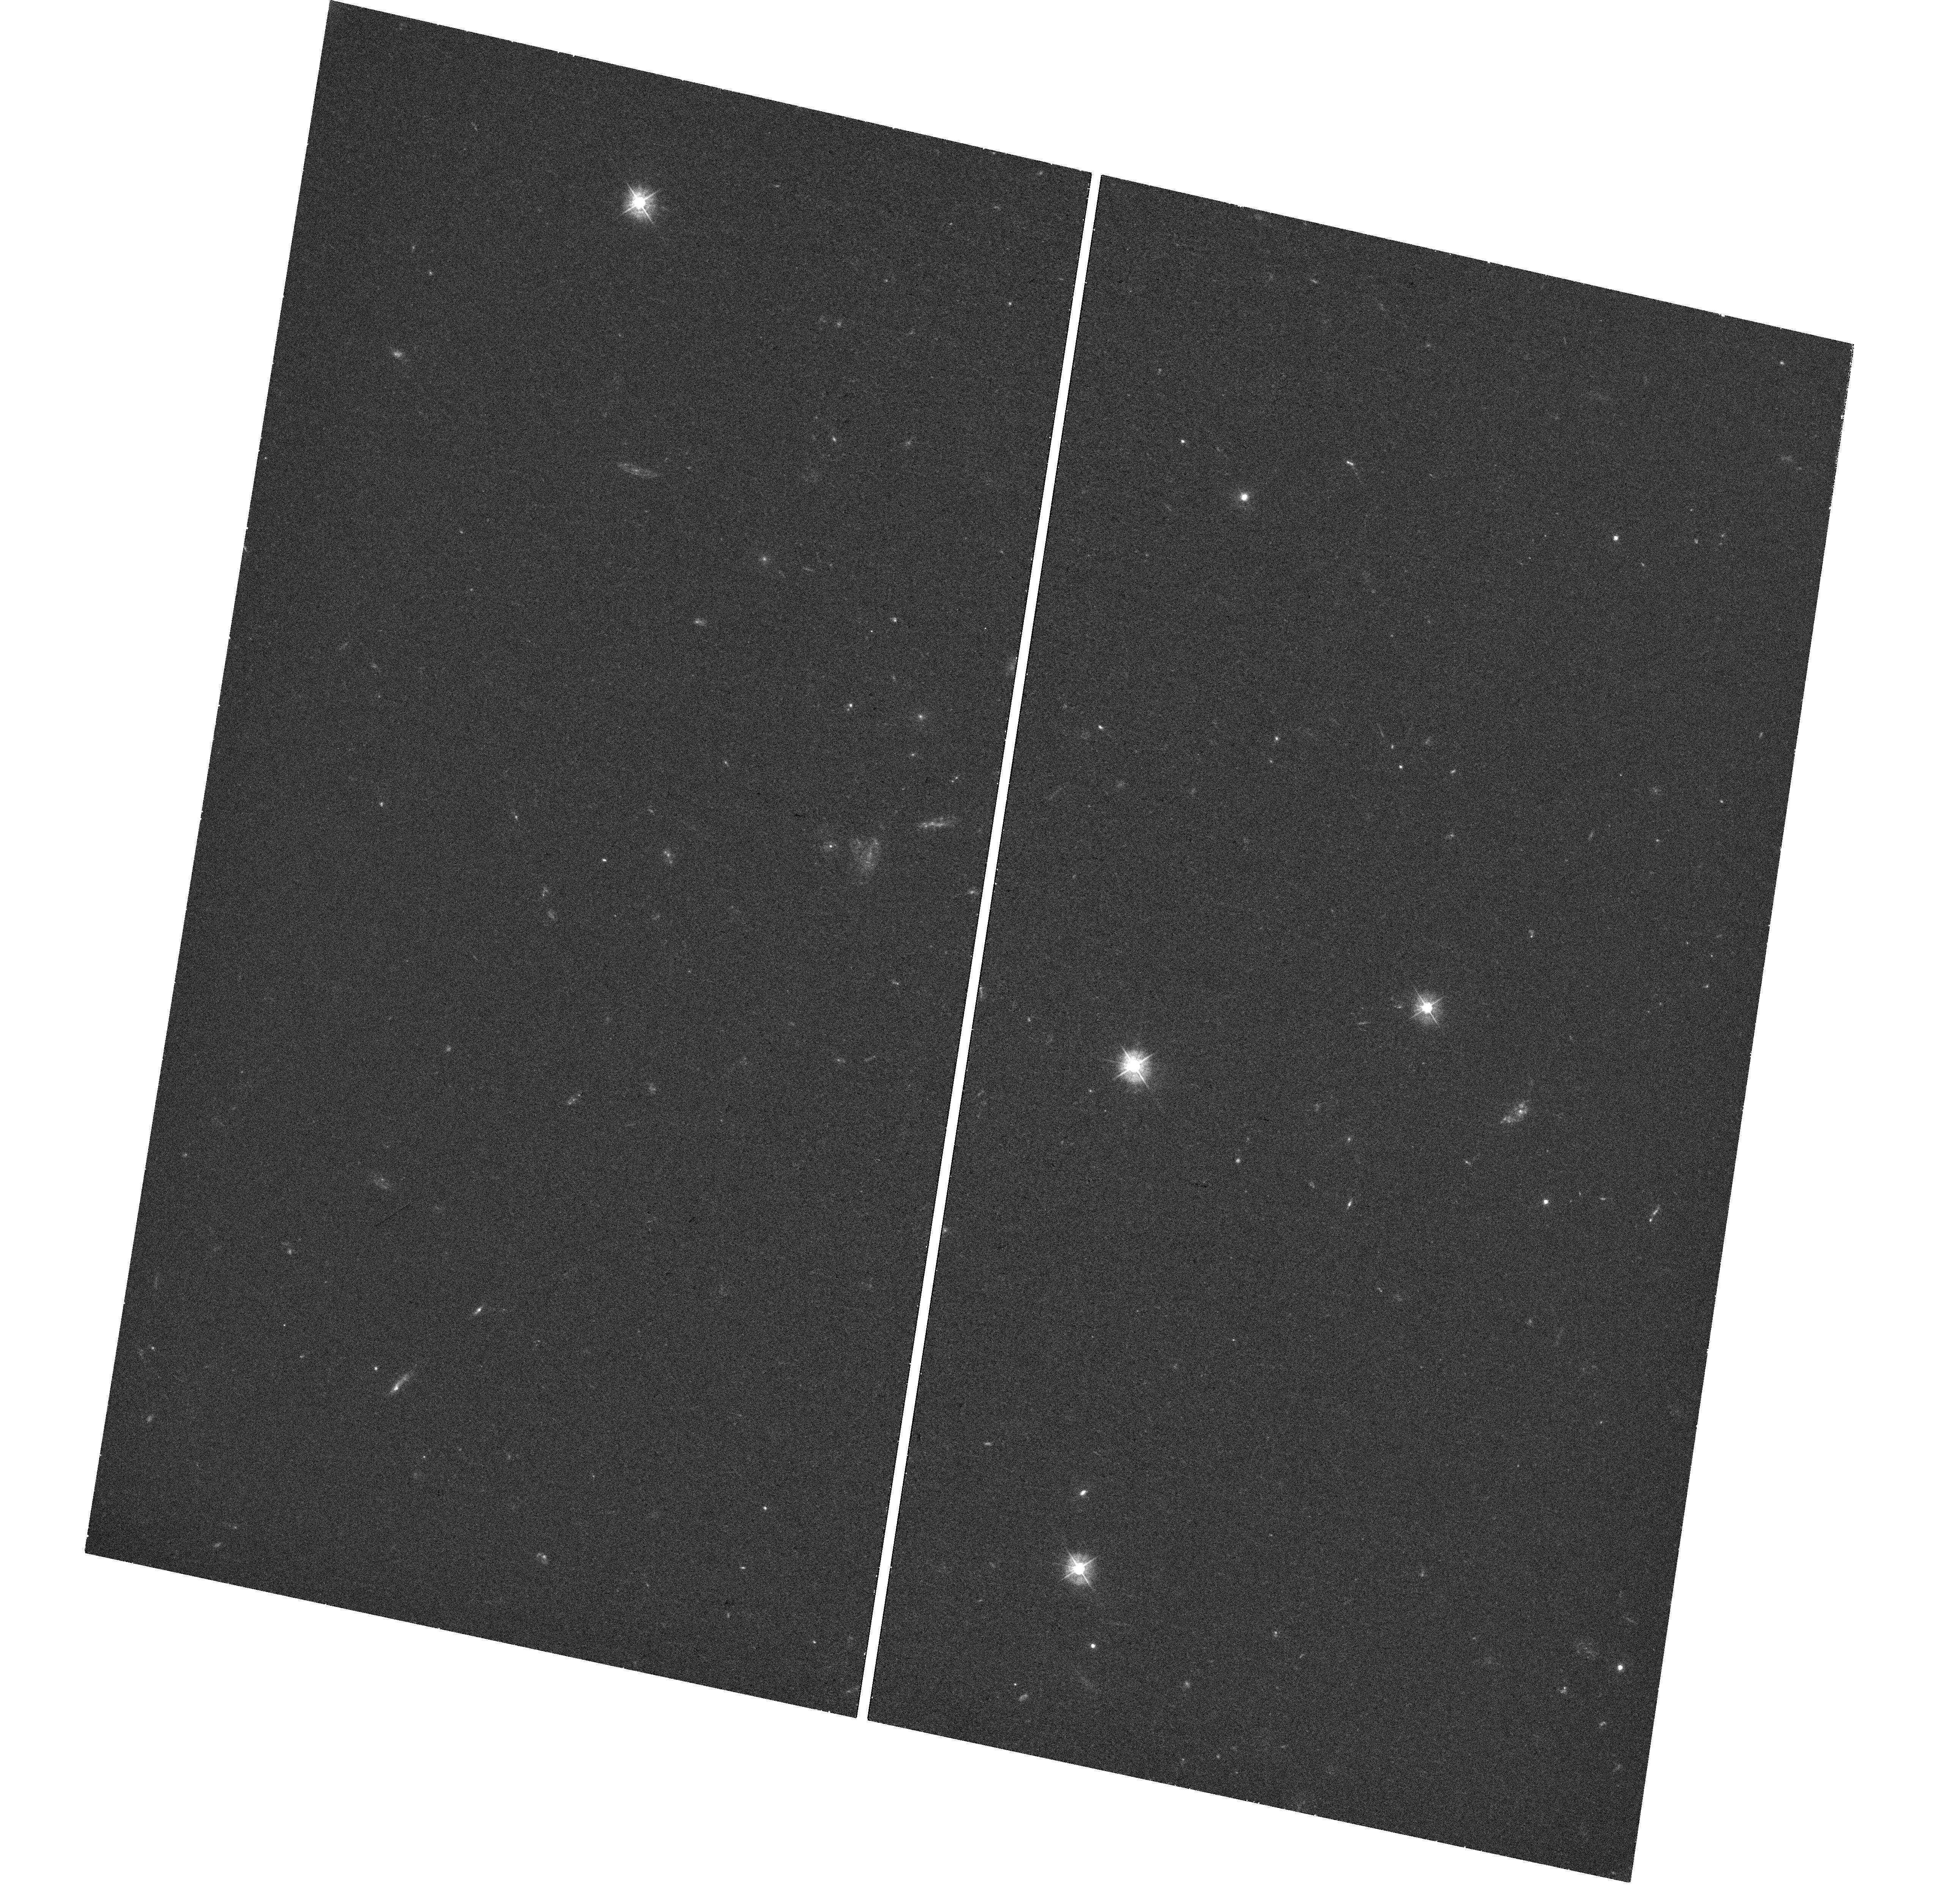
Target: PS16AQY. Instrument: WFC3/UVIS. Filter: F390W. Exposure: 46 min. Observation ID: hst_15709_a1_wfc3_uvis_f390w_idyya1

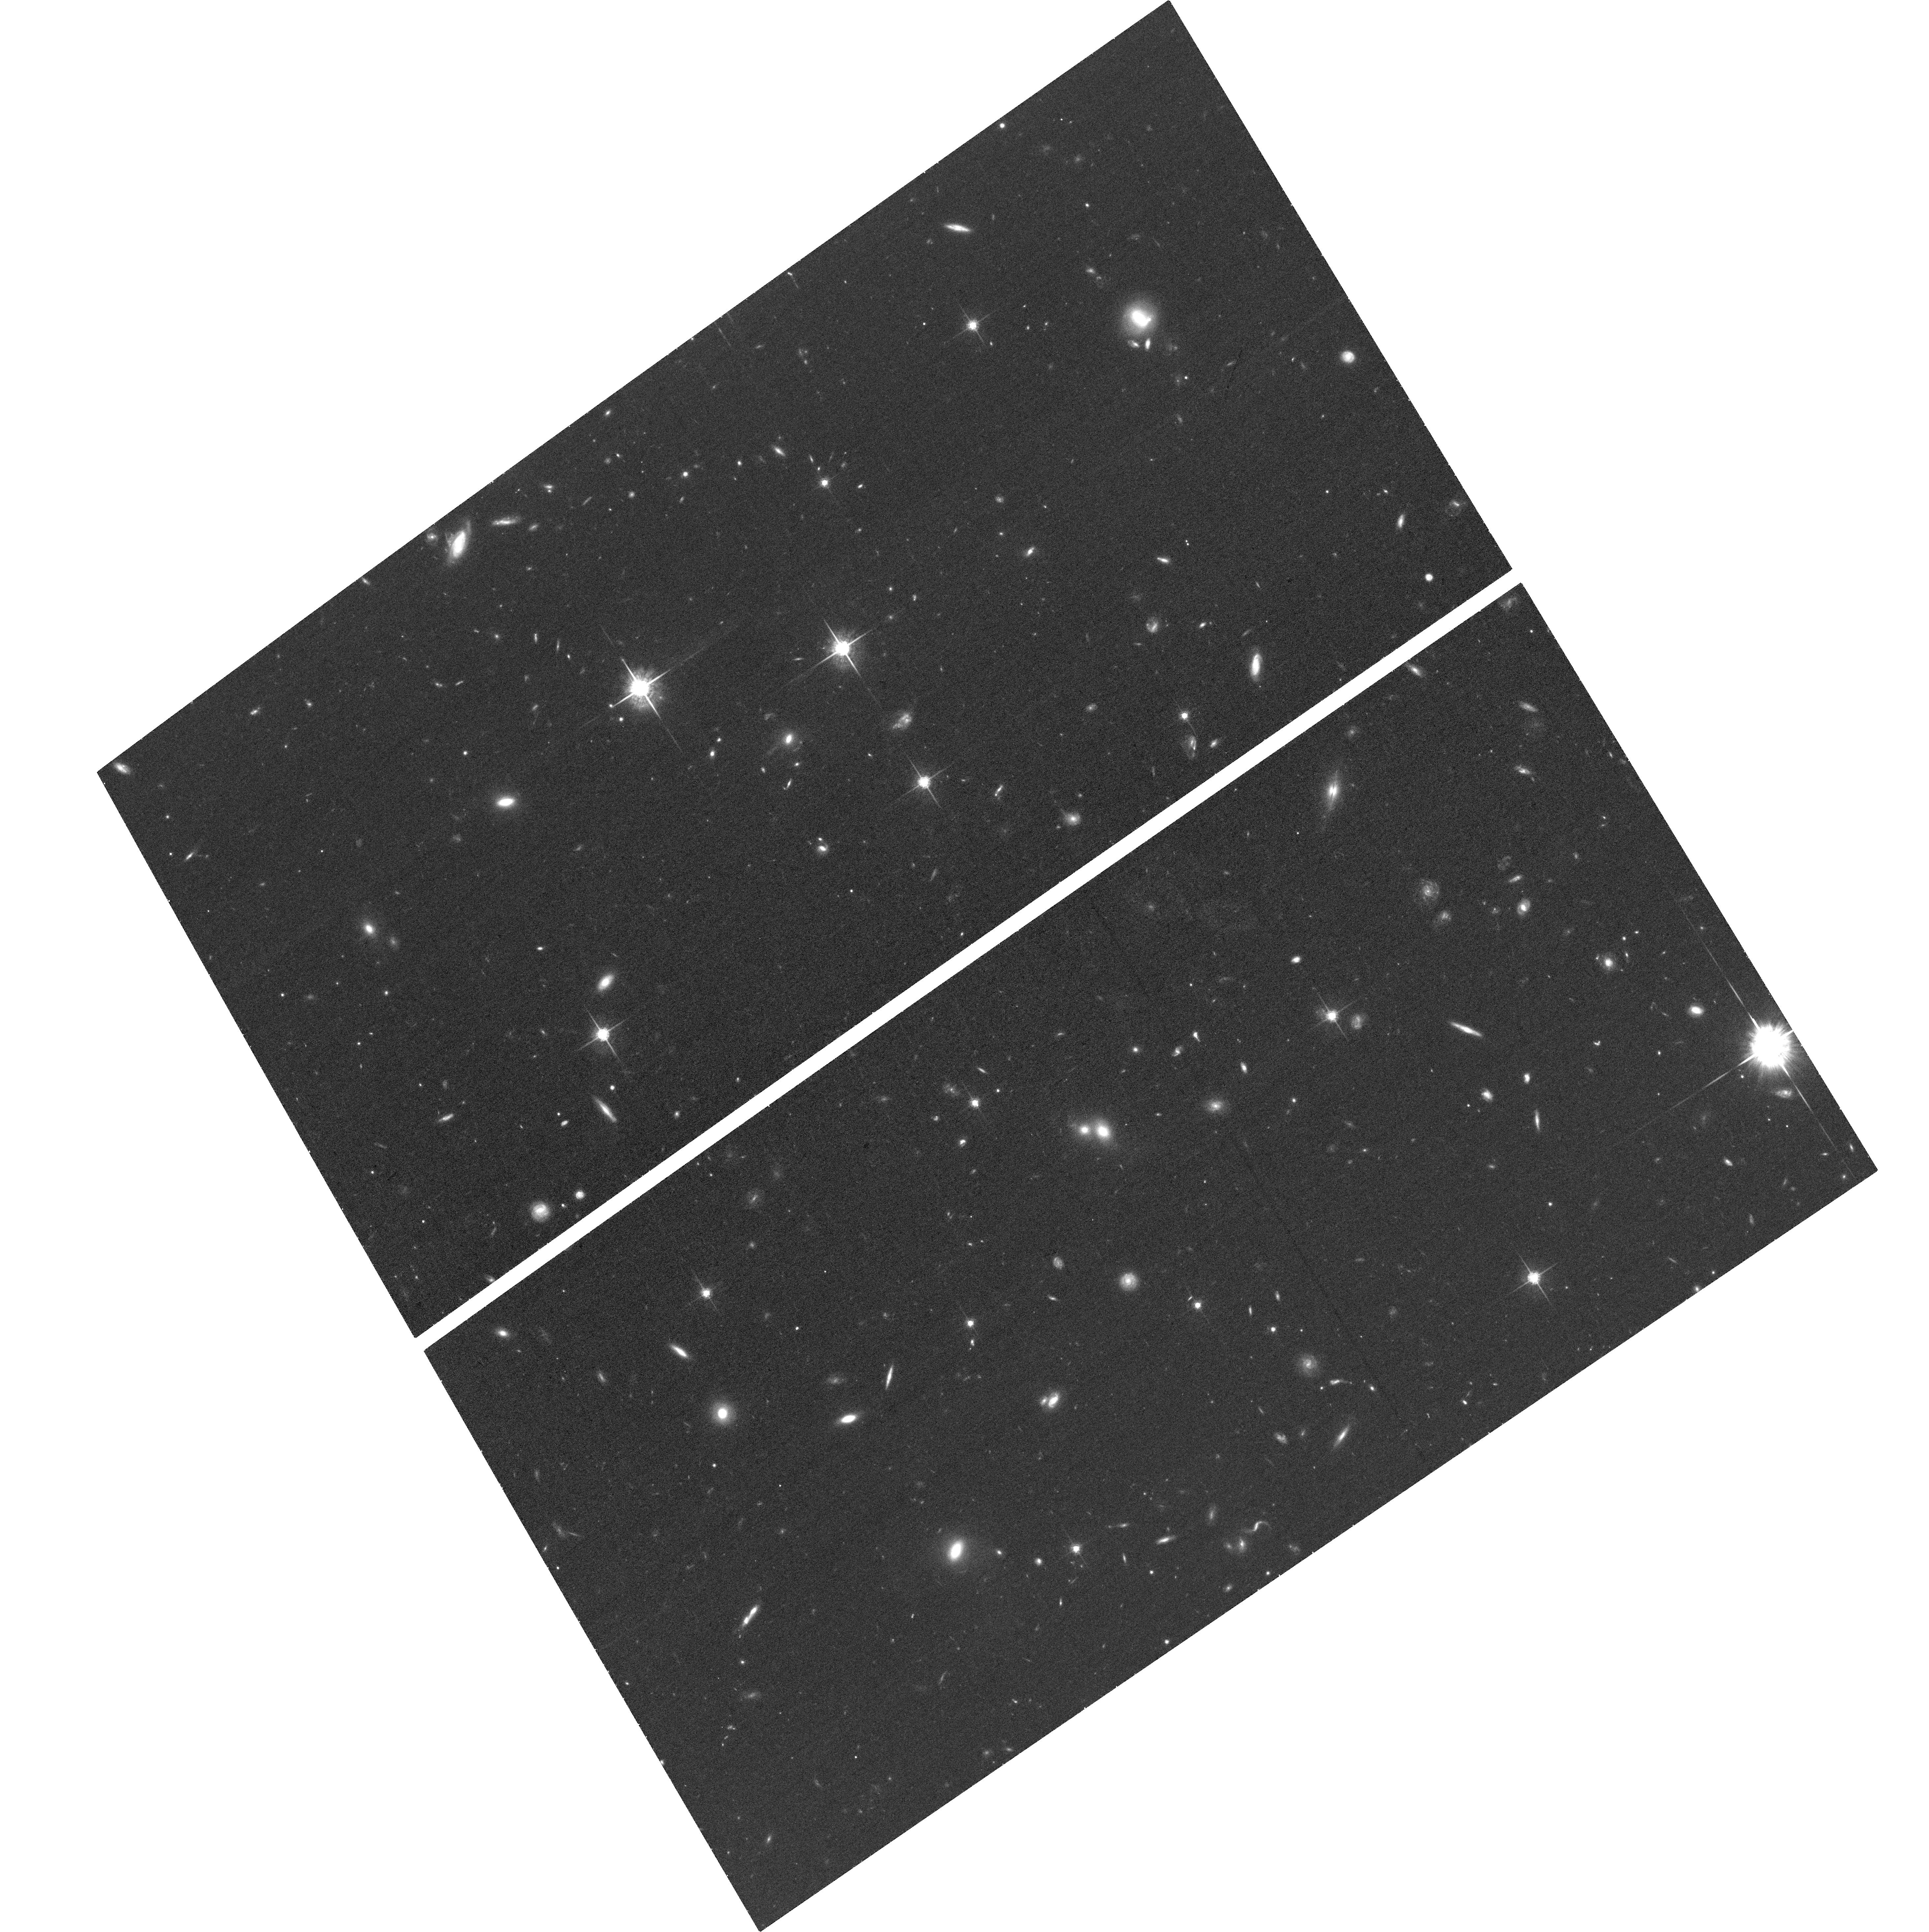
Target: PS16AQY. Instrument: ACS/WFC. Filter: F775W. Exposure: 42 min. Observation ID: hst_15709_01_acs_wfc_f775w_jdyy01

An extreme interacting supernova from a very massive star: probing the immediate and galaxy-scale environment of a new pair-instability candidate (PI: Nicholl, Matt)

Supernovae that strongly interact with their immediate environments offer a unique way to probe mass loss from very massive stars, with critical implications for understanding stellar evolution and the expected distribution of remnant masses. We have discovered one of the most extreme interacting supernovae to date, PS16aqy, at a redshift of 0.265 but with no detectable host galaxy in ground-based imaging. We have conducted a multi-year follow-up campaign revealing a very slowly fading light curve and a radiated energy well in excess of the canonical 1e51 erg supernova explosion energy. It may in fact exceed the electromagnetic output of any previous SN. Spectroscopy shows narrow and intermediate Balmer emission lines that persist throughout its evolution. The combination suggests ongoing interaction with several tens of solar masses of circumstellar medium. This requirement for very high mass and explosion energy may be indicative of an extremely massive star and possibly a pair instability or pulsational pair instability supernova, critical for our understanding of stellar evolution. The transient is now sufficiently faint that it can only be studied using HST. A single optical image will extend our temporal baseline for light curve modelling by 50%, enabling much tighter constraints on the properties of the CSM, which is the key to understanding this event. At the same time a high resolution UV image of the host galaxy will allow us to determine the star-formation rate at the explosion site as a clue to the progenitor mass. This proposal could not be submitted during the regular Call for Proposals as no Small Programs were permitted in the original Cycle 26 call.